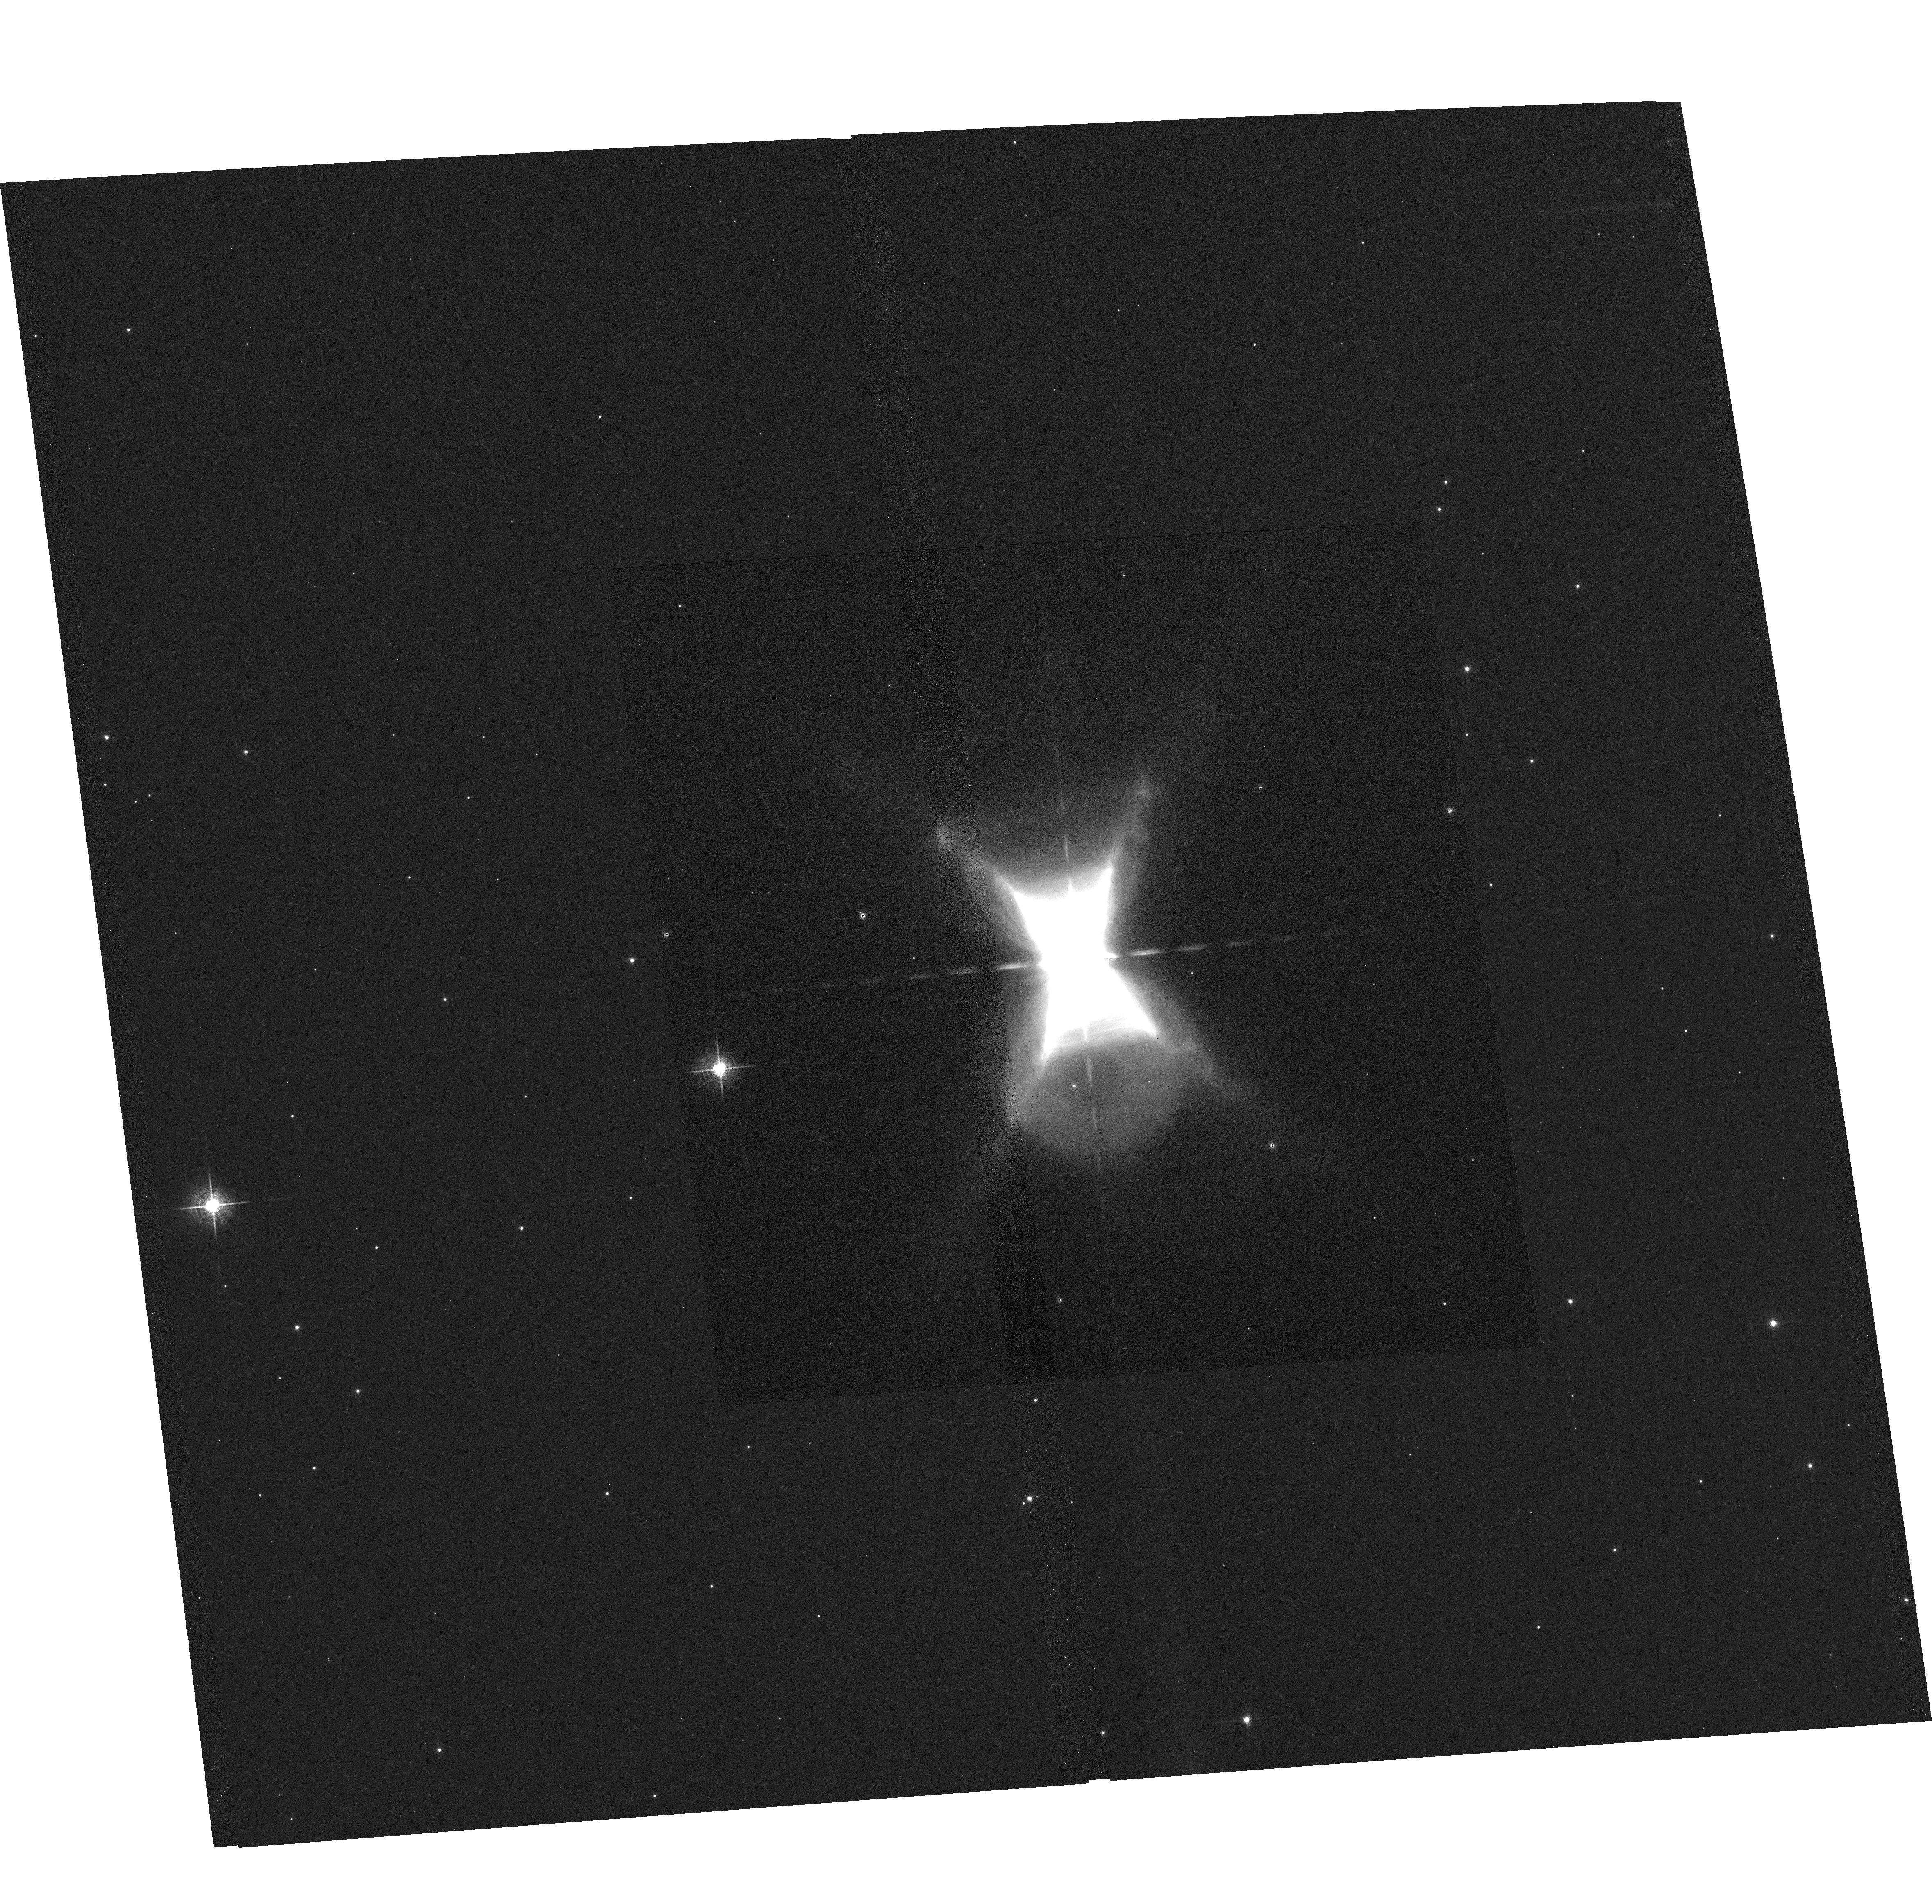
Target: HD44179. Instrument: ACS/WFC. Filter: F658N. Exposure: 31 min. Observation ID: hst_10851_02_acs_wfc_f658n_j9qo02

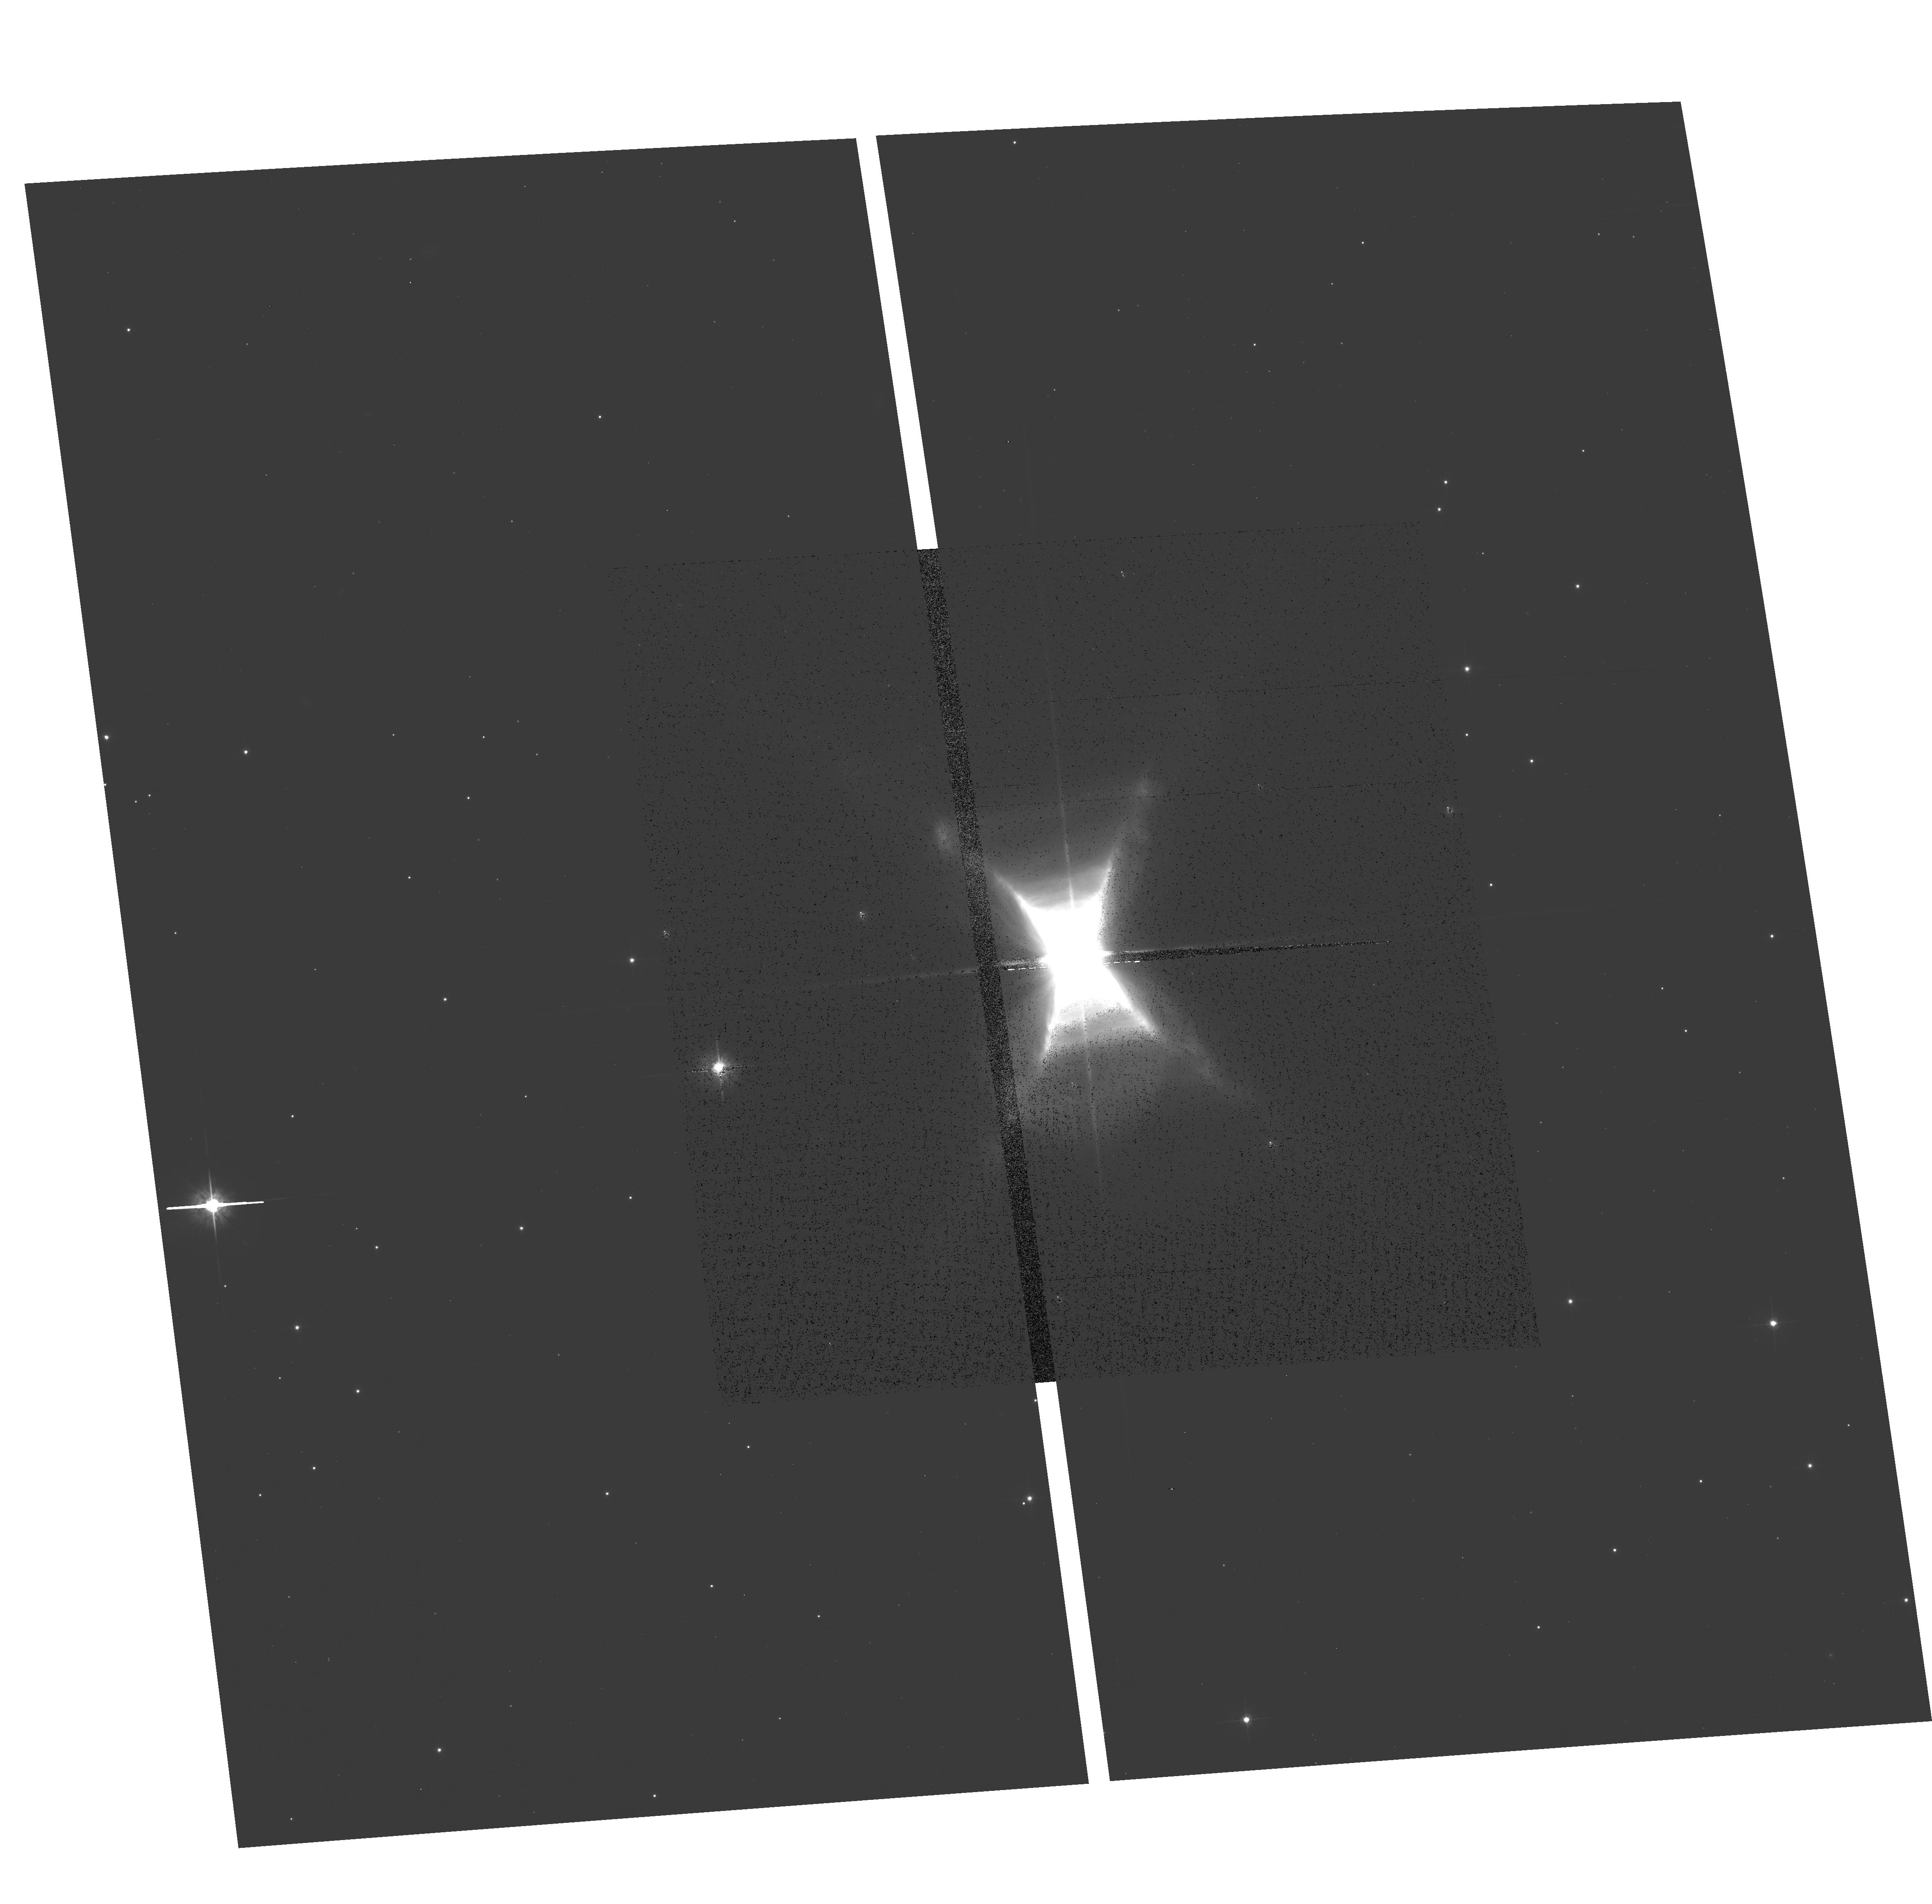
Target: HD44179. Instrument: ACS/WFC. Filter: F625W. Exposure: 11 min. Observation ID: hst_10851_02_acs_wfc_f625w_j9qo02

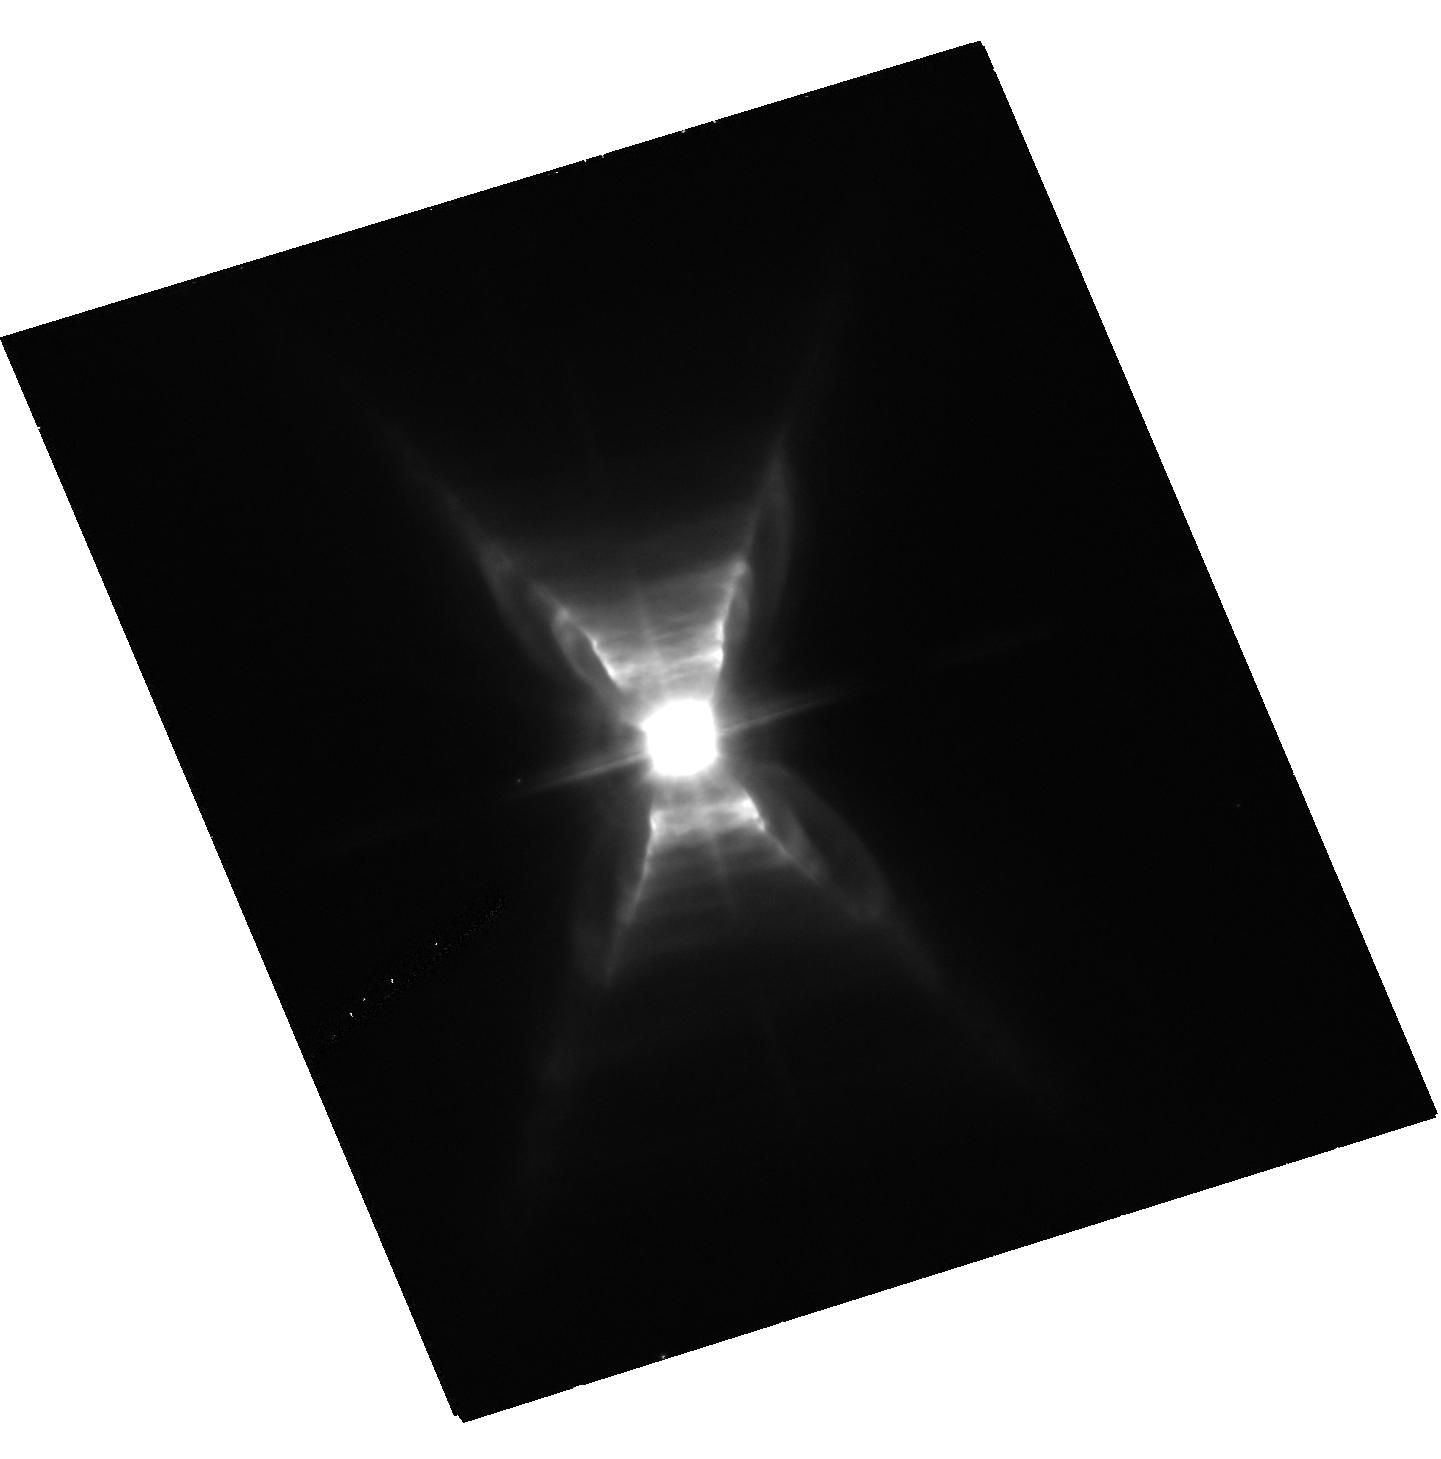
Target: HD44179. Instrument: ACS/HRC. Filter: F658N. Exposure: 51 min. Observation ID: hst_10851_01_acs_hrc_f658n_j9qo01

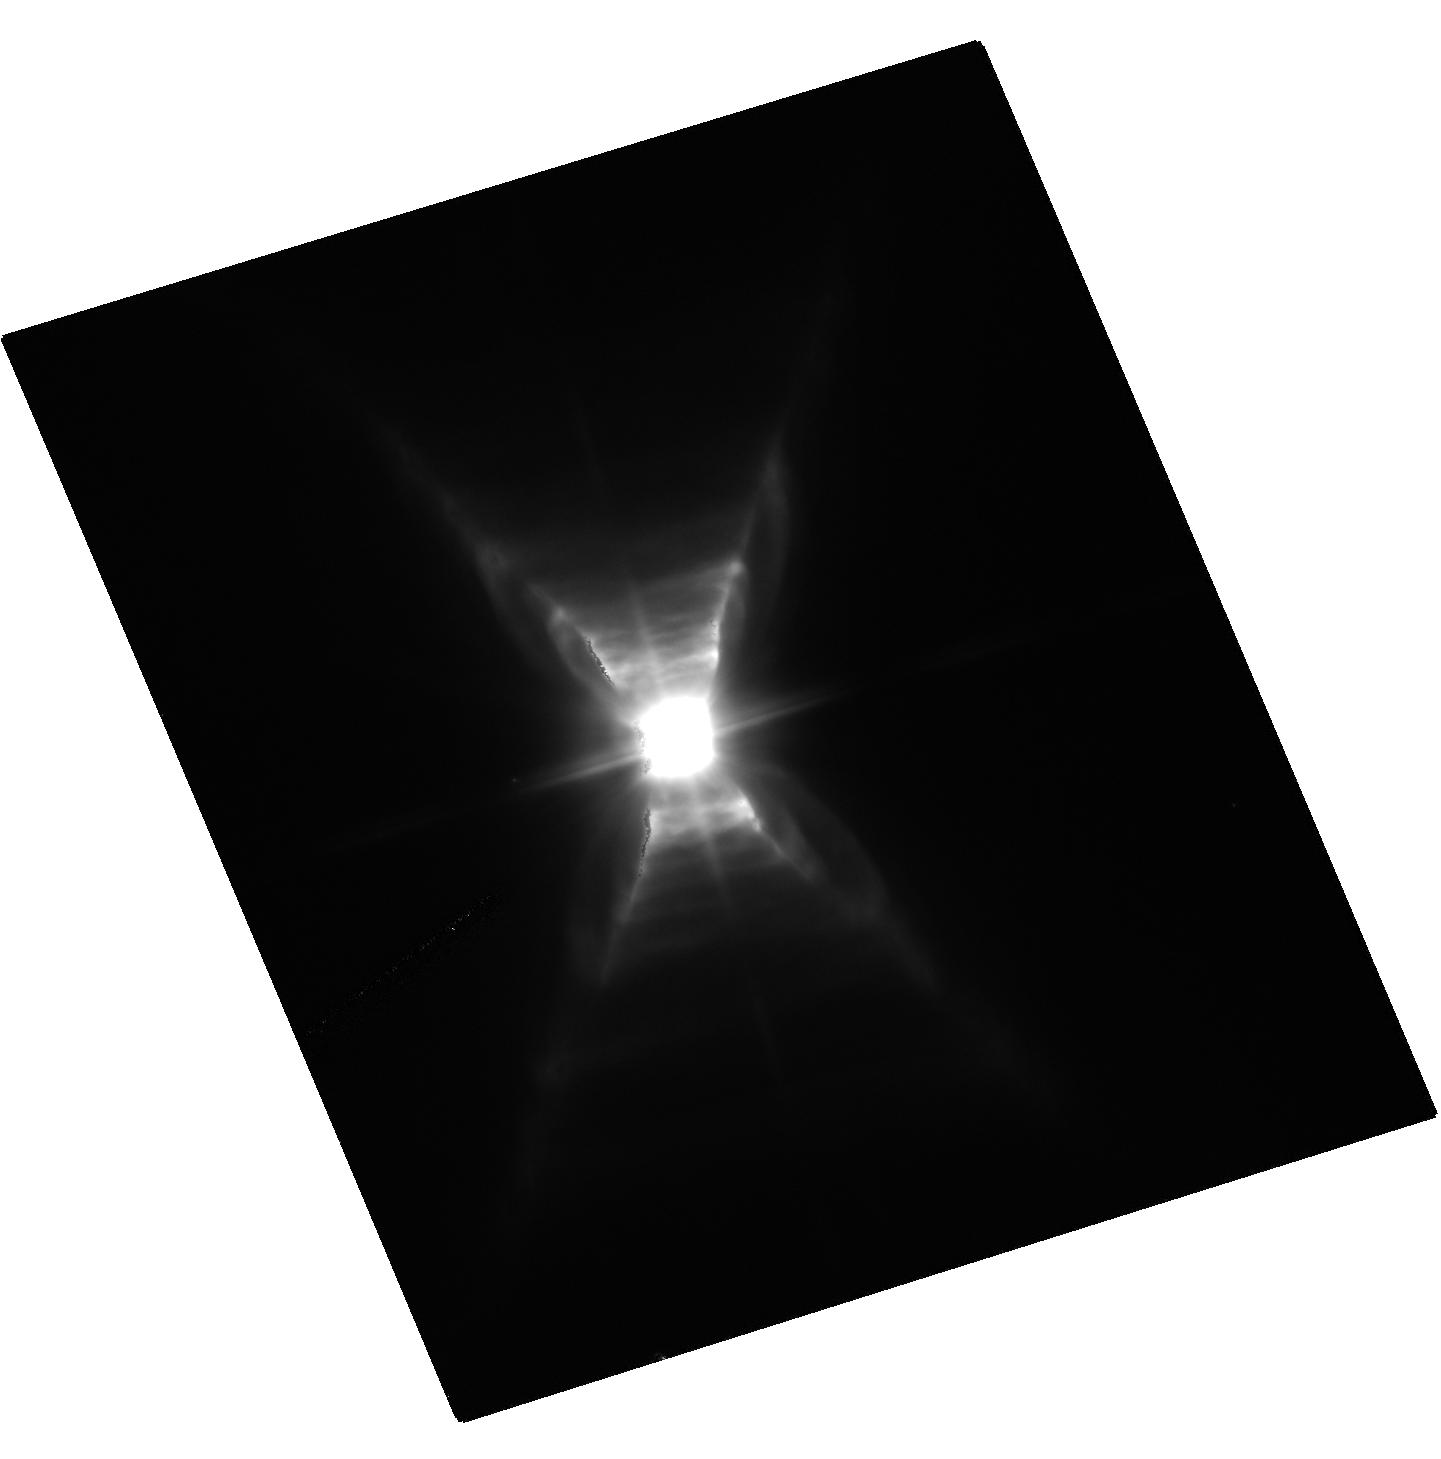
Target: HD44179. Instrument: ACS/HRC. Filter: F625W. Exposure: 4 min. Observation ID: hst_10851_01_acs_hrc_f625w_j9qo01

Solving the Riddle of the Red Rectangle: Proper Motion Study of a Bipolar Nebula around a Binary (PI: Sahai, Raghvendra)

We propose to use ACS to obtain second-epoch, high spatial-resolution images of the nearest Pre-Planetary nebula, the Red Rectangle (RR). The RR is a Rosetta Stone for testing our understanding of binarity in the evolution of AGB stars to bipolar planetary nebulae, because it is a known binary with well determined orbital and circumbinary disk characteristics, and because of its proximity (330-700 pc). Recent analysis of archival STIS data shows evidence for outflow motion of about 100 km/s. Thus, 2nd epoch observations, in combination with those of 8 years ago, will yield a direct detection of proper motion of sharp nebular structures and the overall expansion rate of this nebula. The observations will therefore detect and characterise for the first time, the outflow motions of a (possibly) disk-collimated outflow from an evolved binary shaping a bipolar nebula. Deep narrow-band imaging of the RR using the HRC and WFC with the F658N filter will be used to trace H-alpha emission in the central and distant parts of RR, as a probe of the shocked gas. We will run numerical simulations of two currently competing models for shaping the RR, using the FLASH MHD code. This code has been implemented on the JPL supercomputer to study interacting wind processes in the formation of pre-planetary and planetary nebulae. The model predictions of the proper motion vectors will be compared to the observed values, and we will investigate whether tuning of the model parameters is adequate to find fits to the data, or these models have to be abandoned in favor of new ones. This study will help to improve our currently very limited understanding of the role of binarity in the tranformation of AGB stars to planetary nebulae.